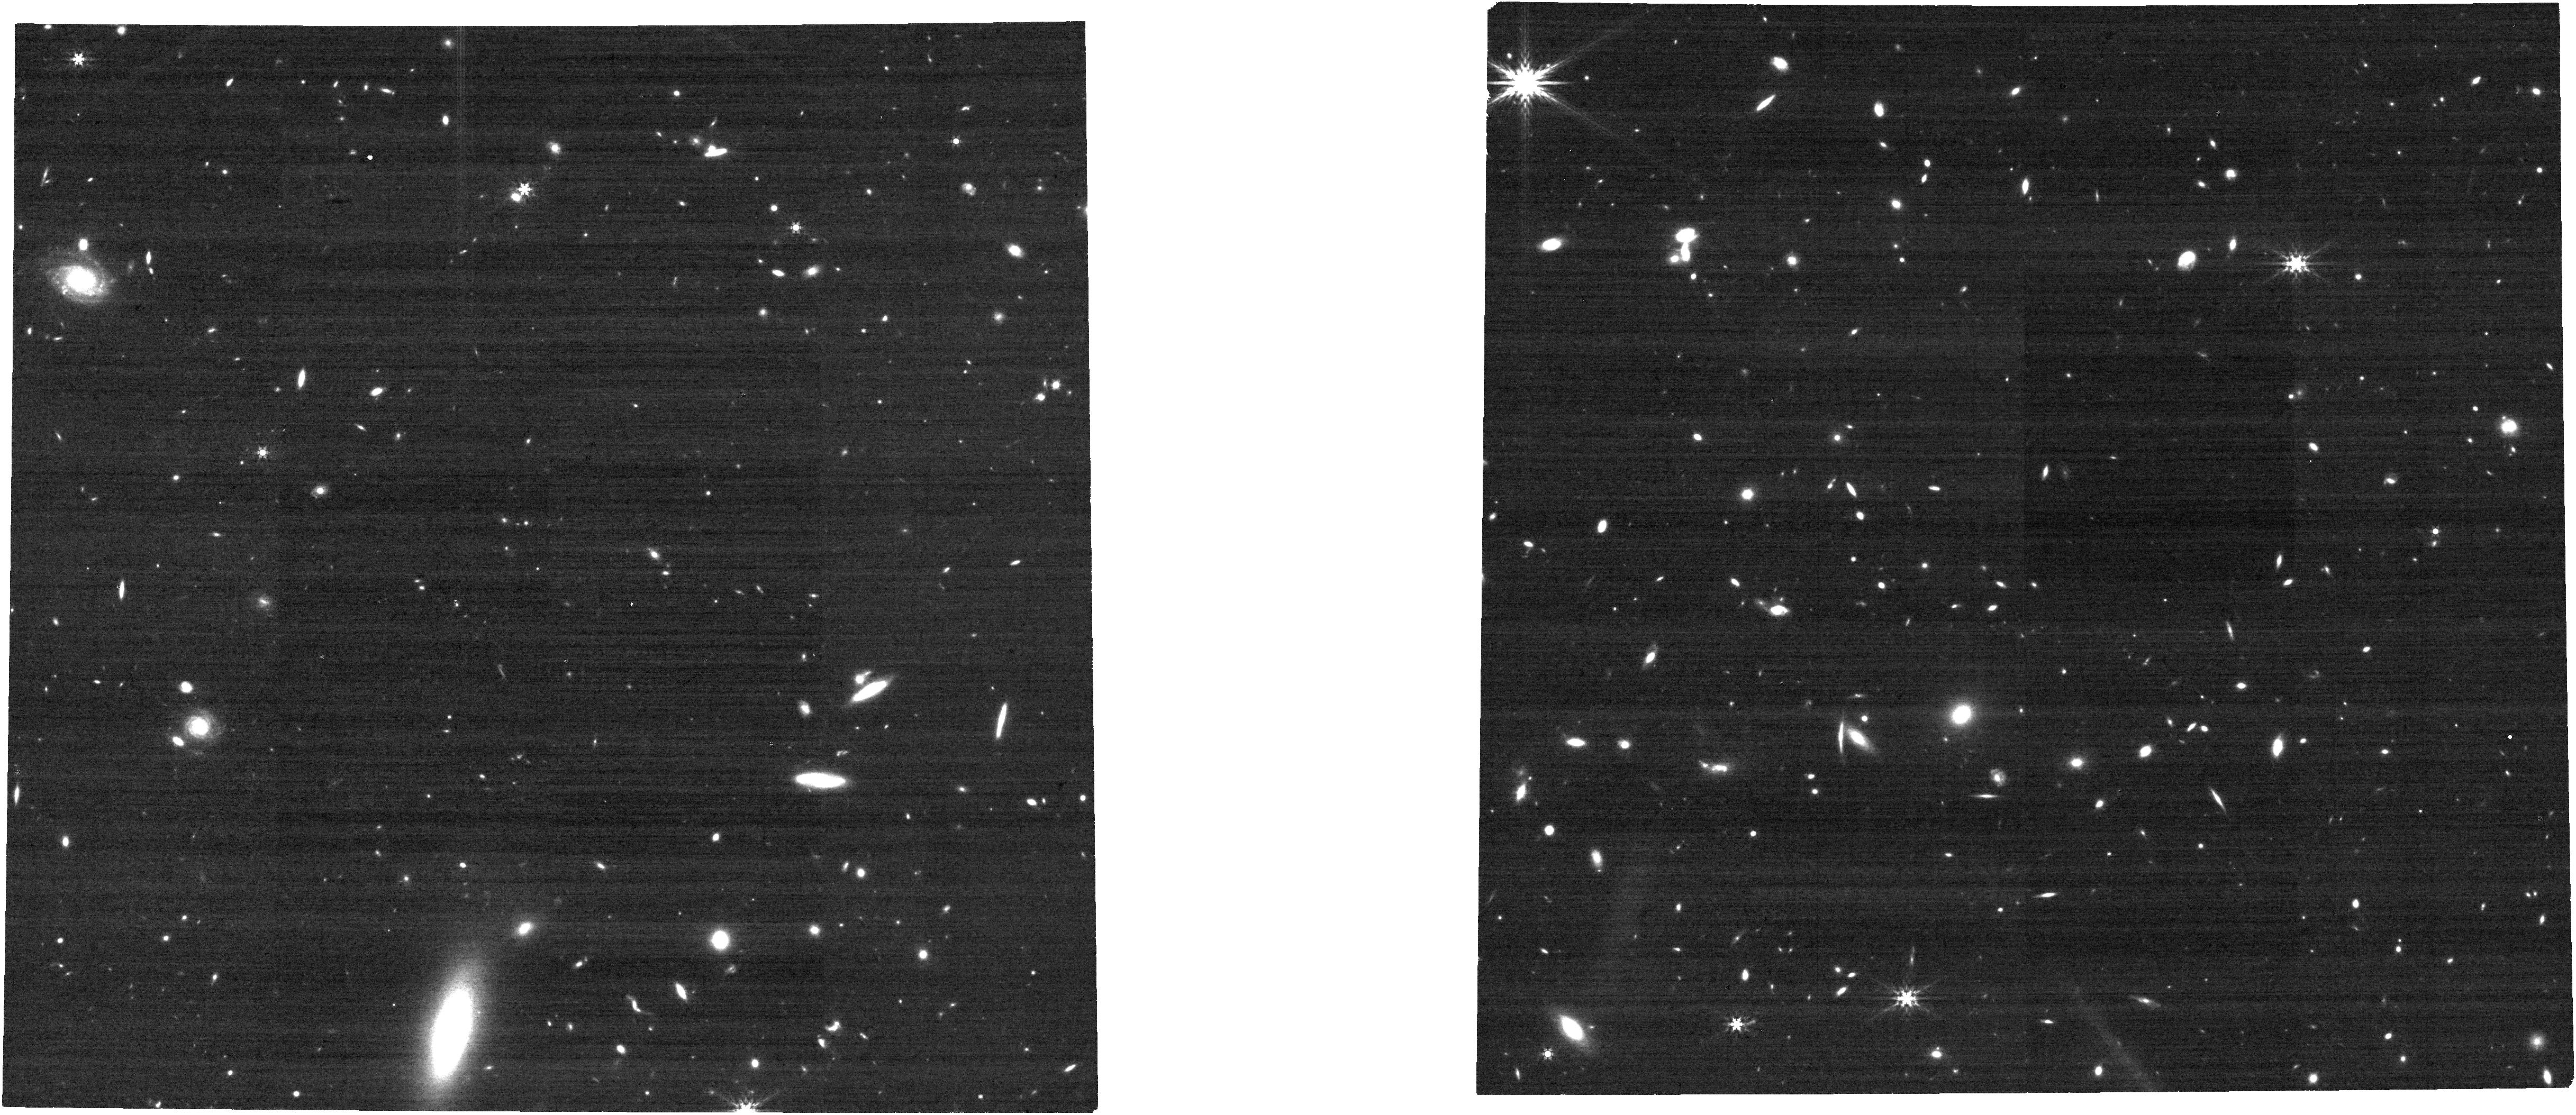
Target: DES0228. Instrument: NIRCAM. Filter: F444W. Exposure: 6 min. Observation ID: jw07893-o003_t002_nircam_clear-f444w

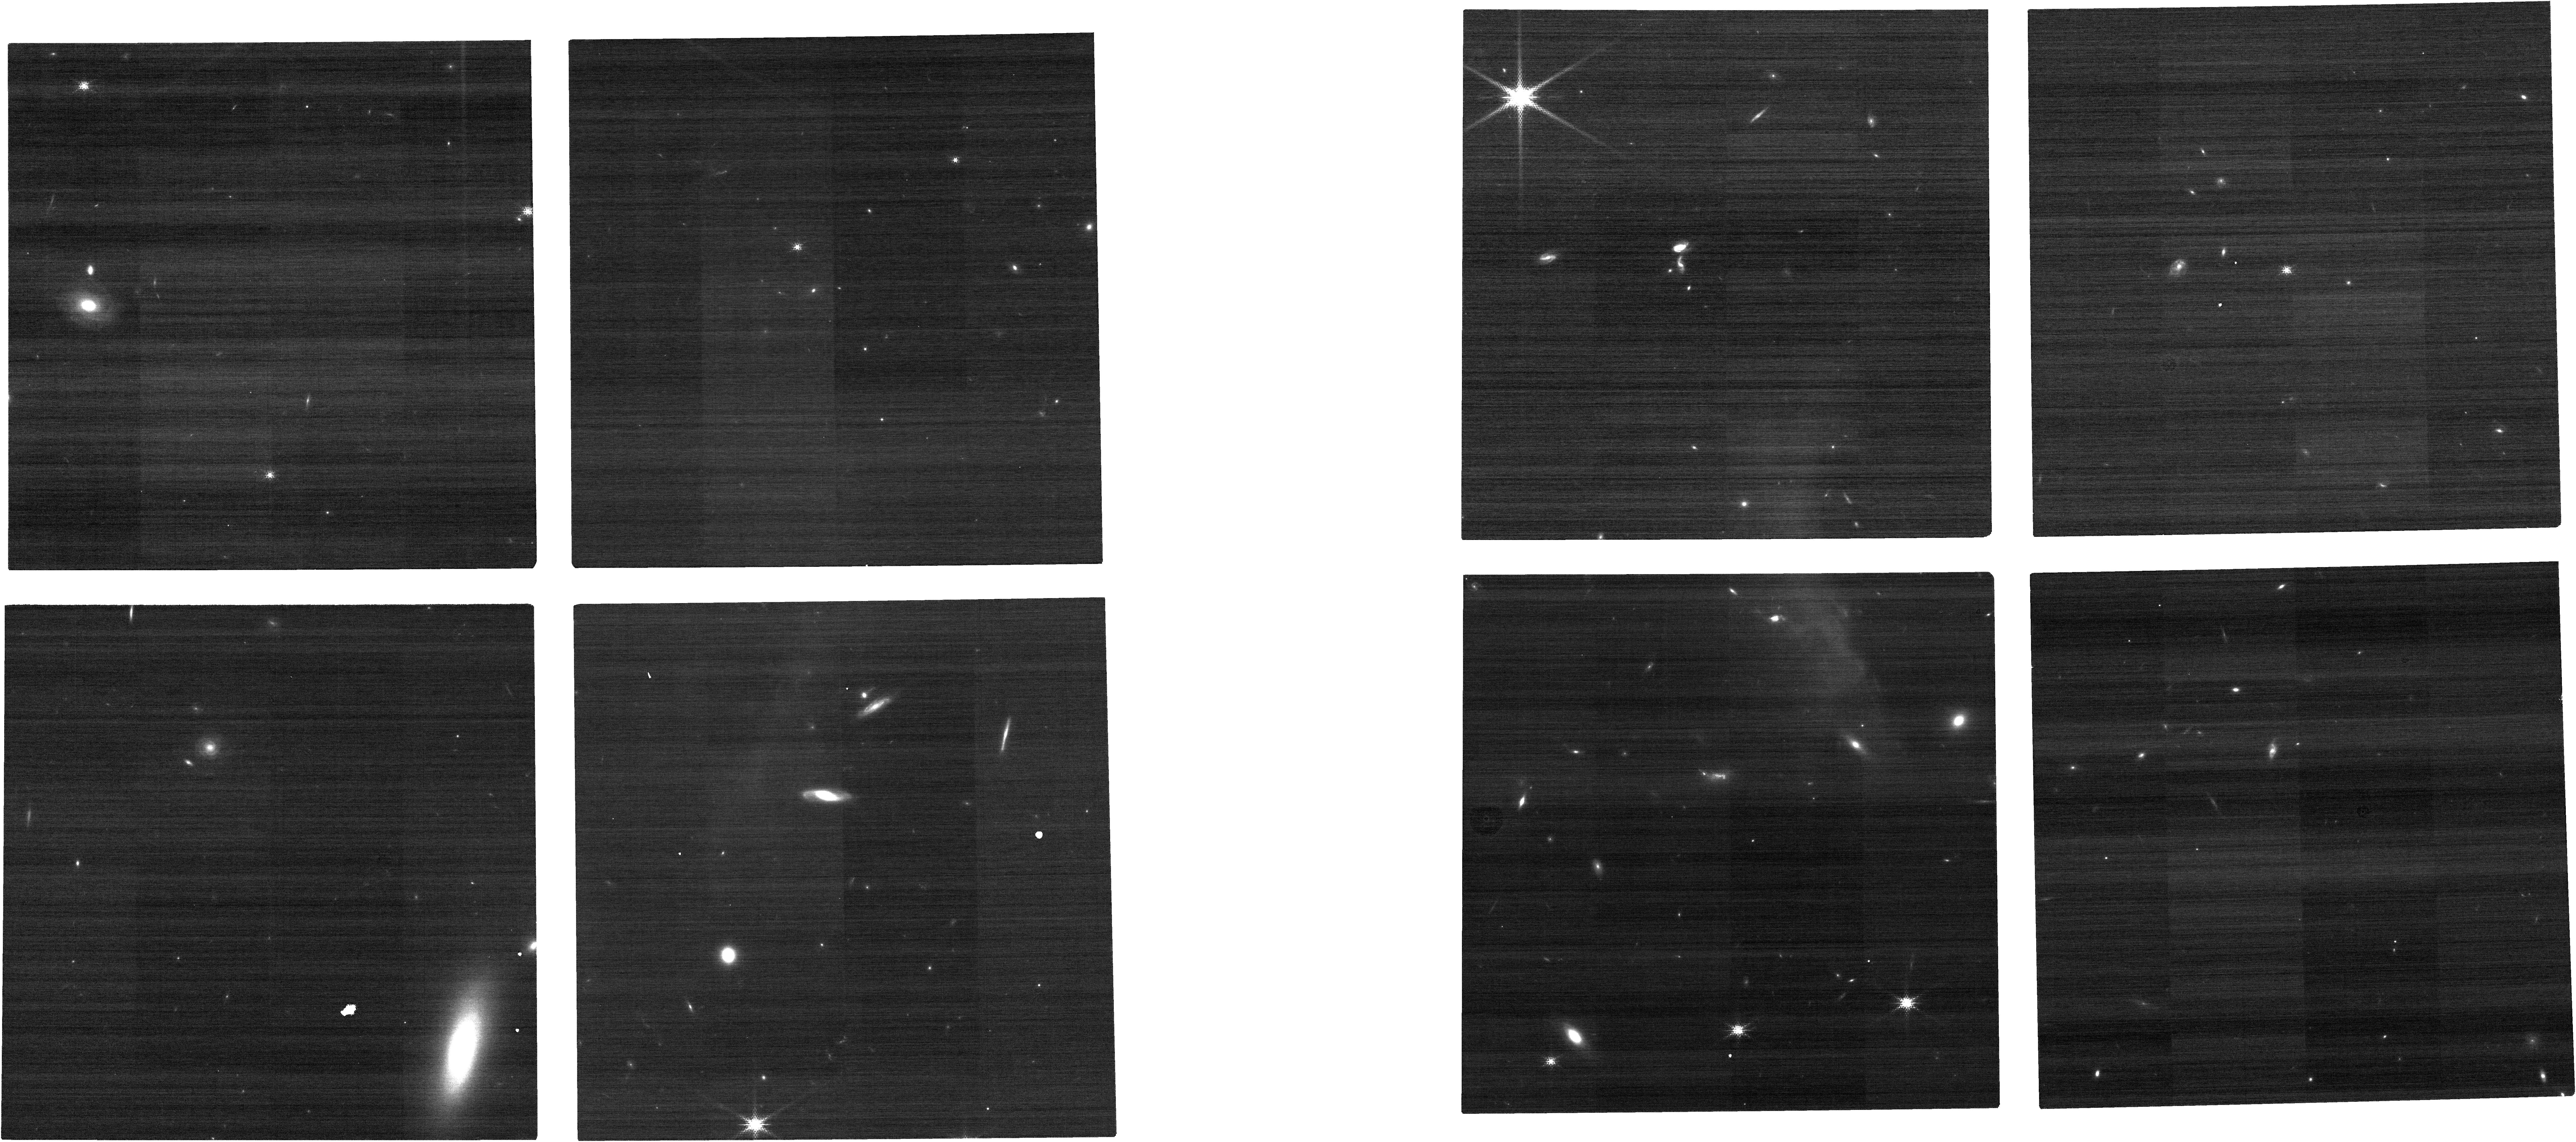
Target: DES0228. Instrument: NIRCAM. Filter: F150W2+F162M. Exposure: 6 min. Observation ID: jw07893-o003_t002_nircam_f150w2-f162m

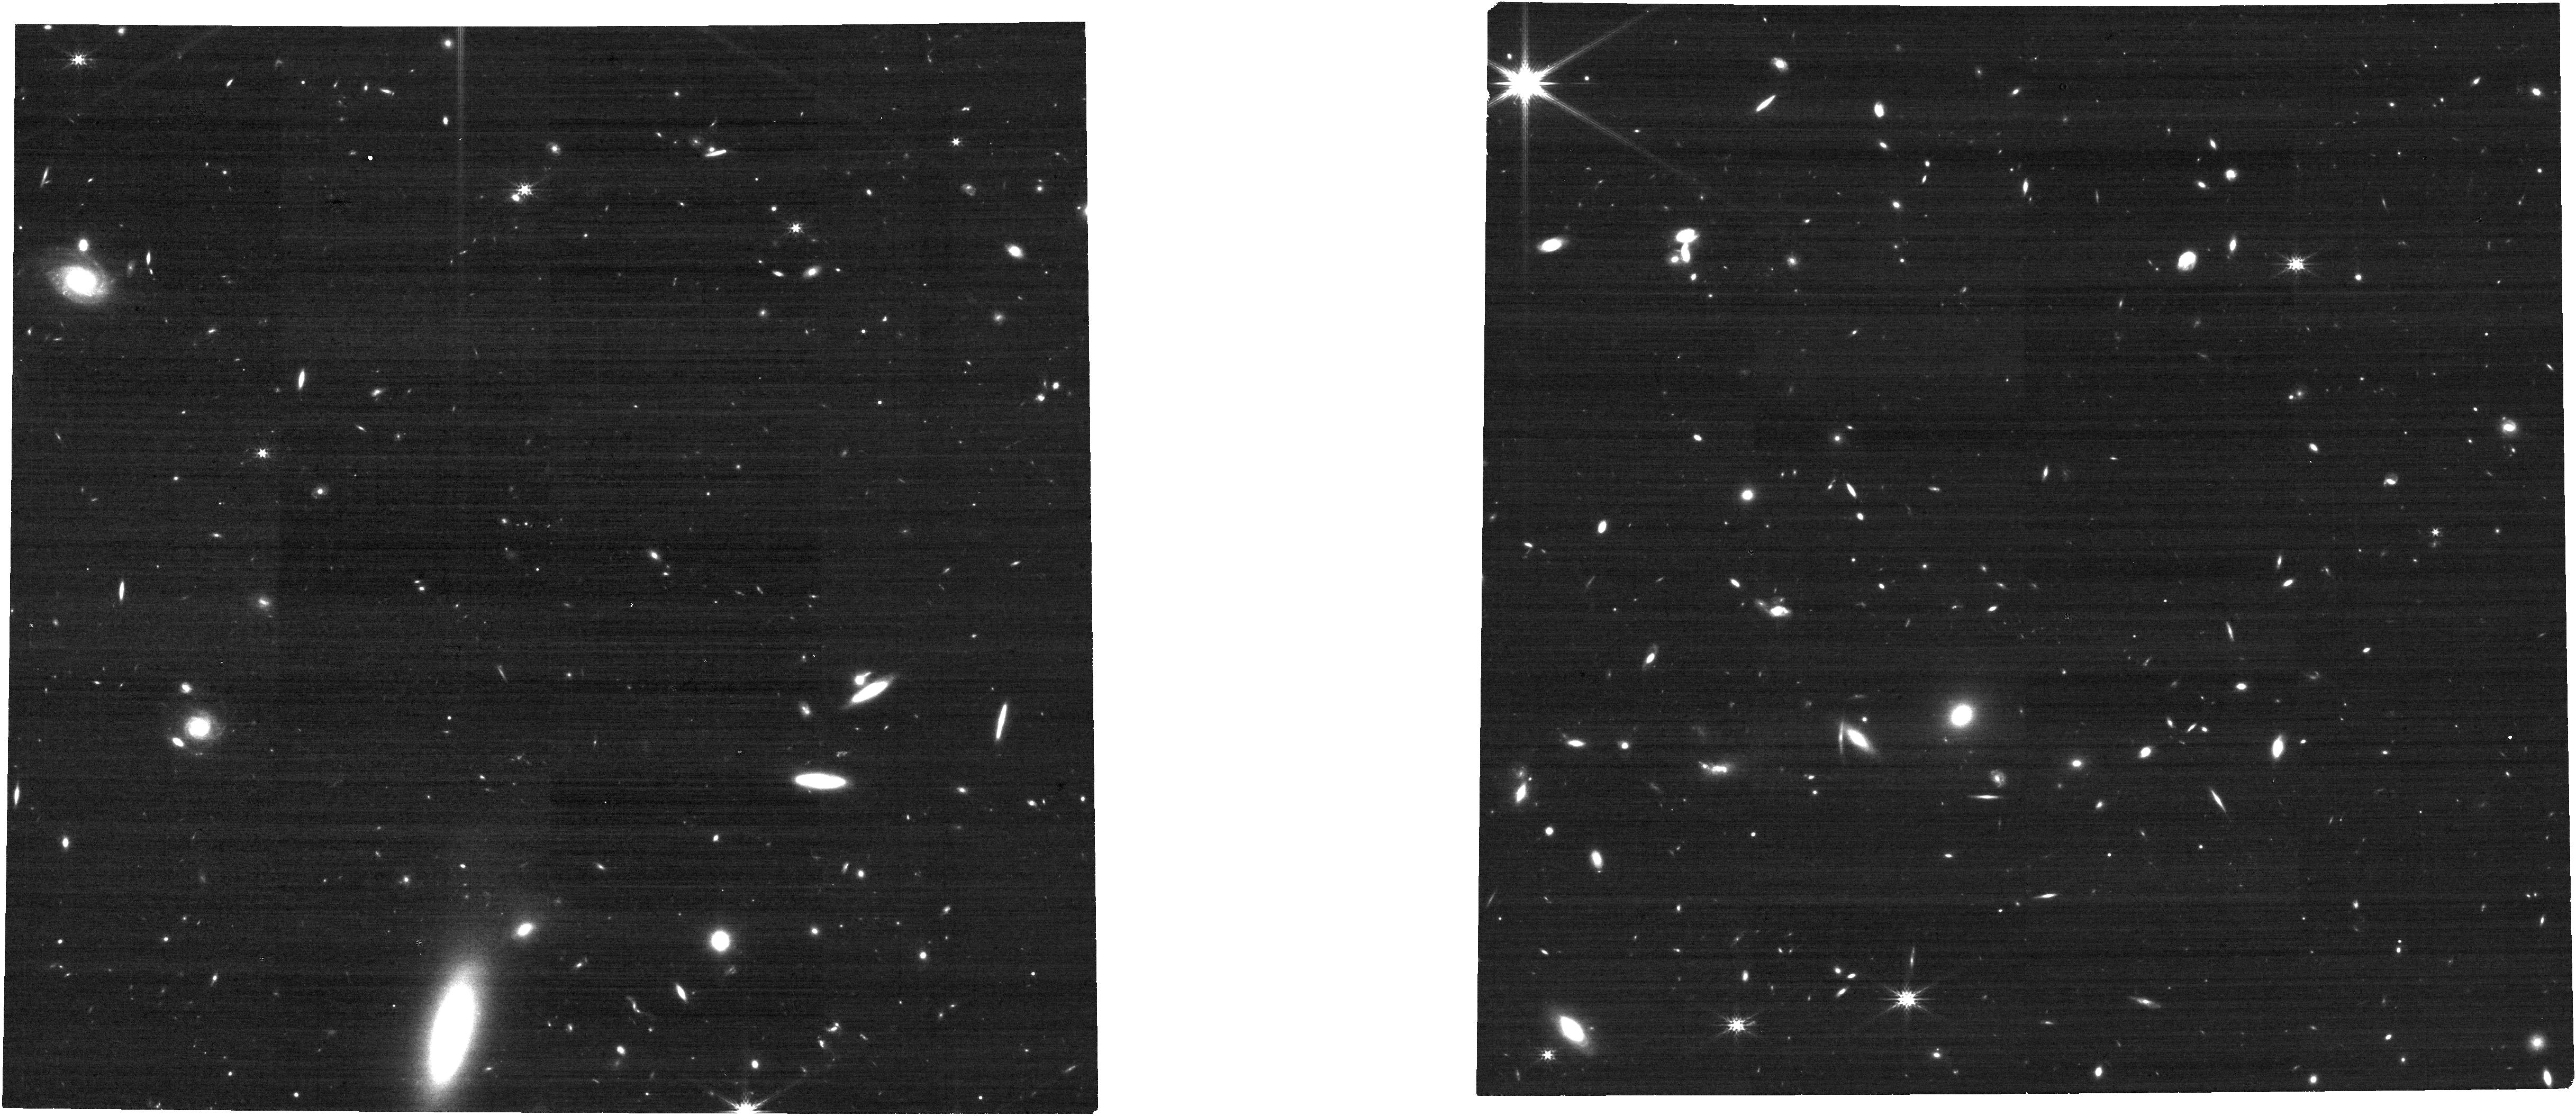
Target: DES0228. Instrument: NIRCAM. Filter: F277W. Exposure: 6 min. Observation ID: jw07893-o003_t002_nircam_clear-f277w

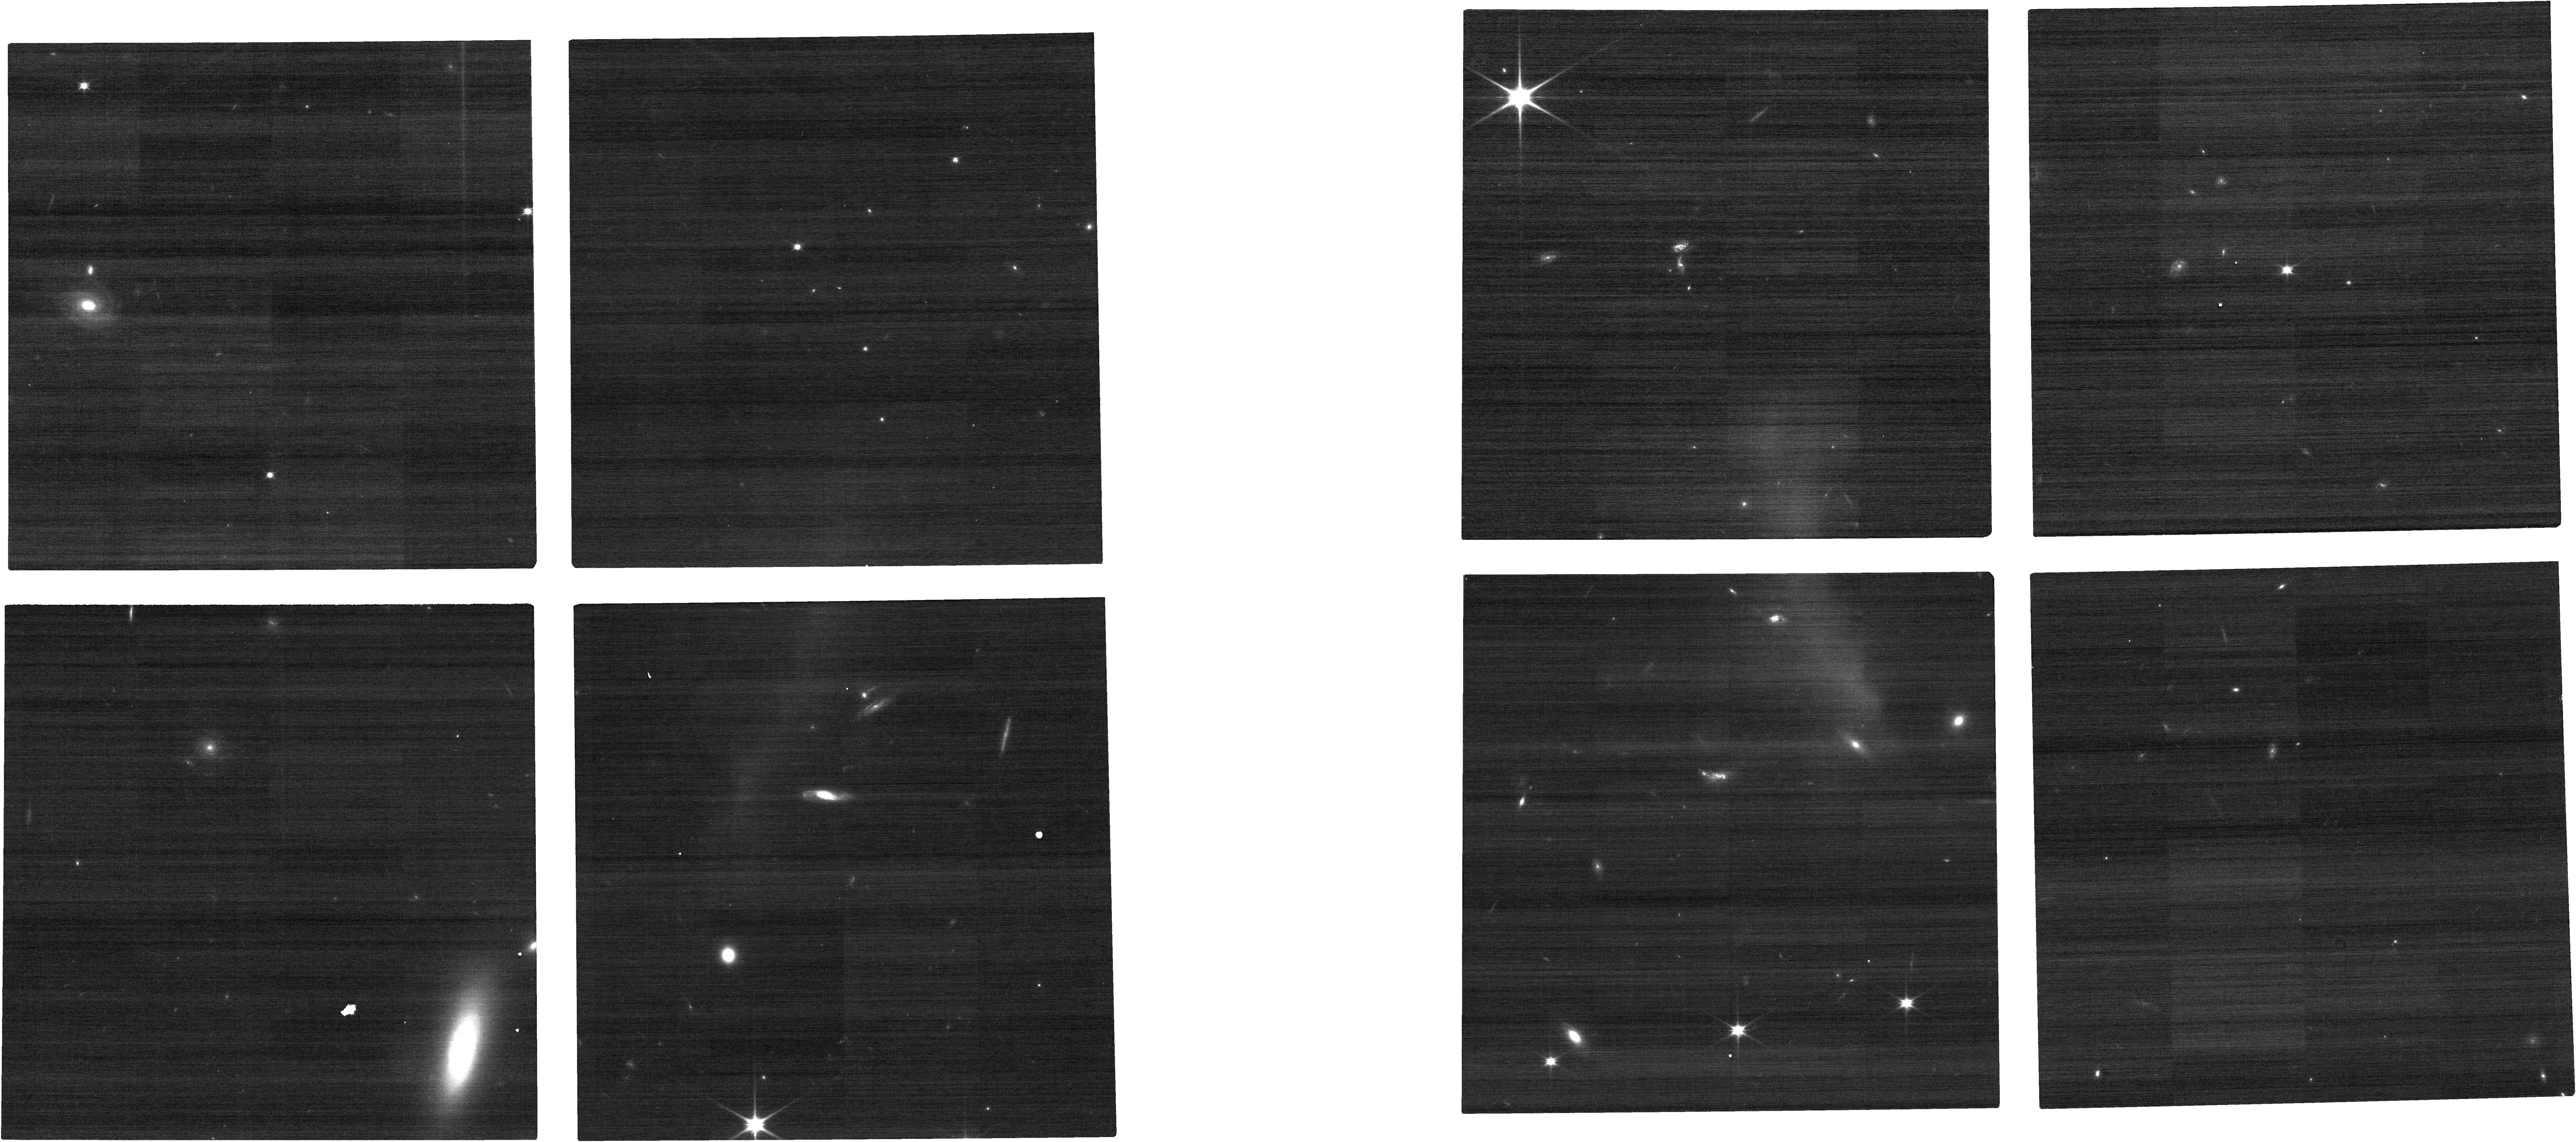
Target: DES0228. Instrument: NIRCAM. Filter: F090W. Exposure: 6 min. Observation ID: jw07893-o003_t002_nircam_clear-f090w

Host Galaxy Properties of the Most Massive Quasars at Cosmic Noon (PI: Zhuang, Mingyang)

A key constraint on the co-evolution scenario of supermassive black holes and their host galaxies is the observed correlations between the black hole (BH) mass and host stellar properties at Cosmic Noon (z~2), where both quasar activity and global star formation reached their peak. Such constraints rely on reliable measurements of both BH masses and host stellar properties, and there is currently no consesus on whether or not such corrrelations exist at z~2. This program will observe a sample of seven of the most massive quasars at z~2-3 that have direct reverberation mapping-based BH masses, using NIRCam ~1-5 micron imaging and NIRSpec Fixed Slit spectroscopy. With these data, we will measure host stellar properties in these luminous quasars at Cosmic Noon. The proposed sample will significantly expand the dynamic range in BH mass (by a factor of ~4) beyond existing samples to facilitate the measurement of BH-host scaling relations. This program will provide a benchmark sample for comparative studies of massive galaxies and luminous quasars across cosmic time.